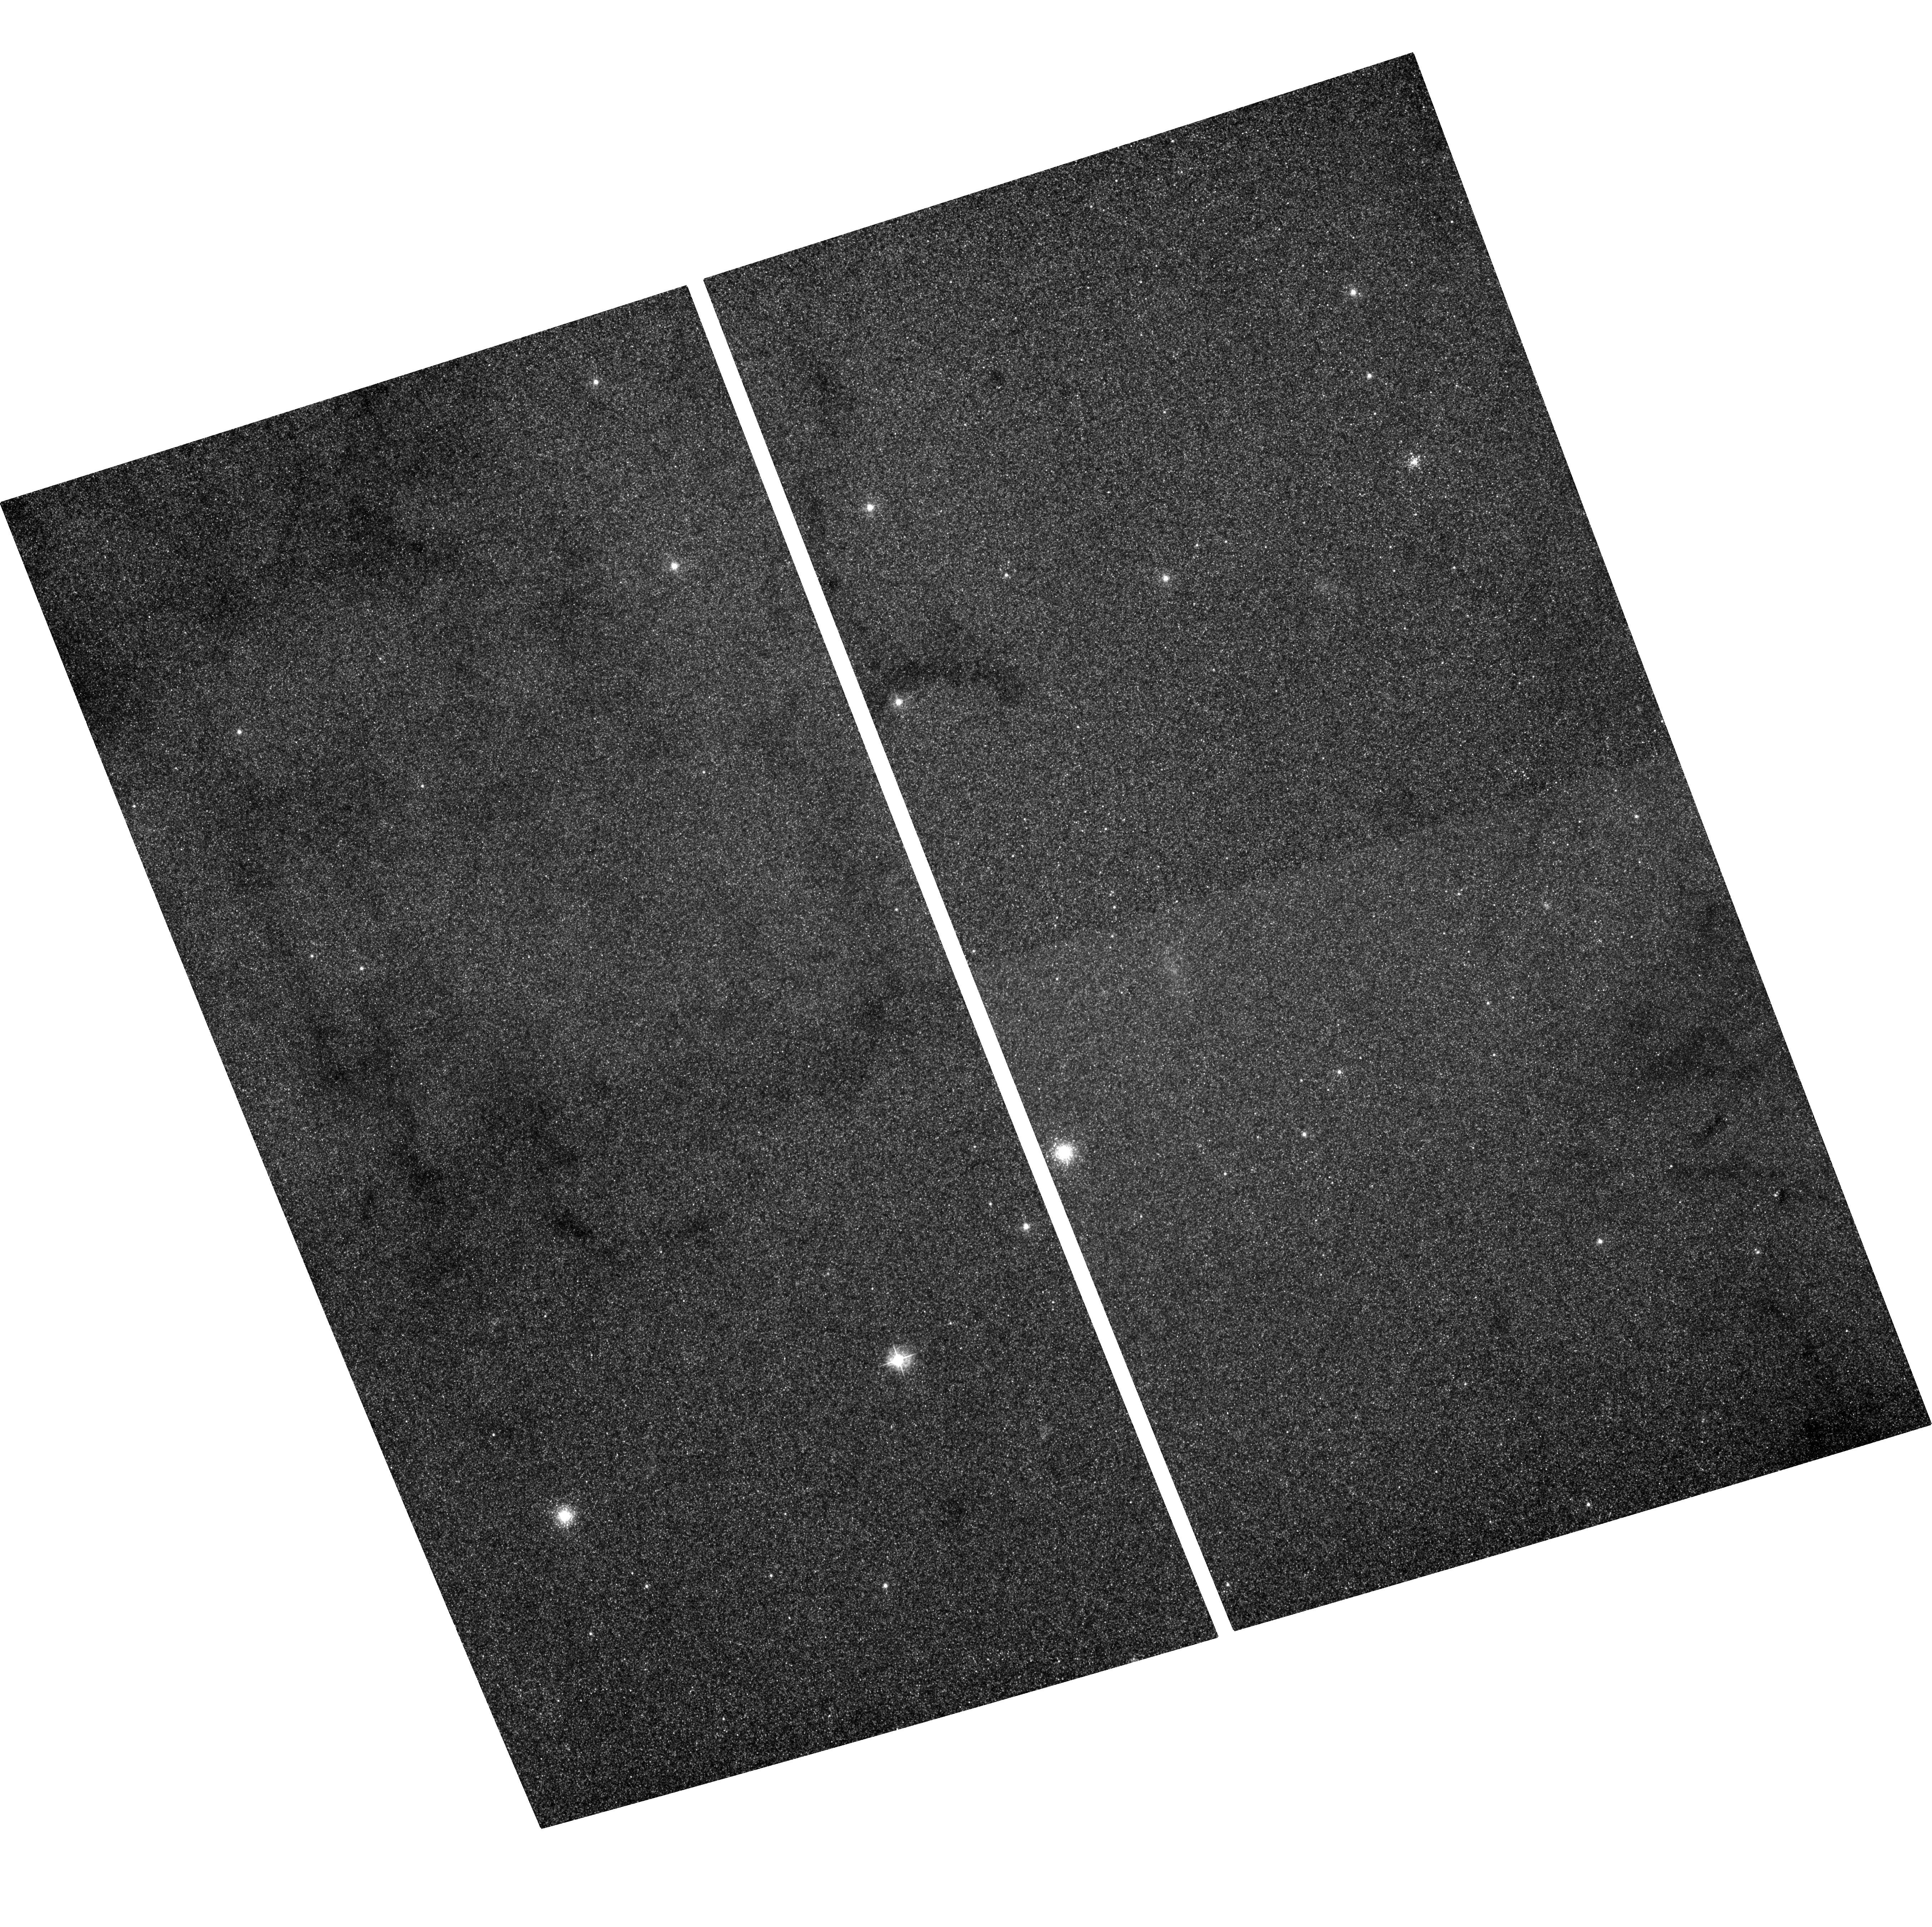
Target: M31-BH. Instrument: ACS/WFC. Filter: F435W. Exposure: 1.2 h. Observation ID: hst_11338_15_acs_wfc_f435w_ja5p15

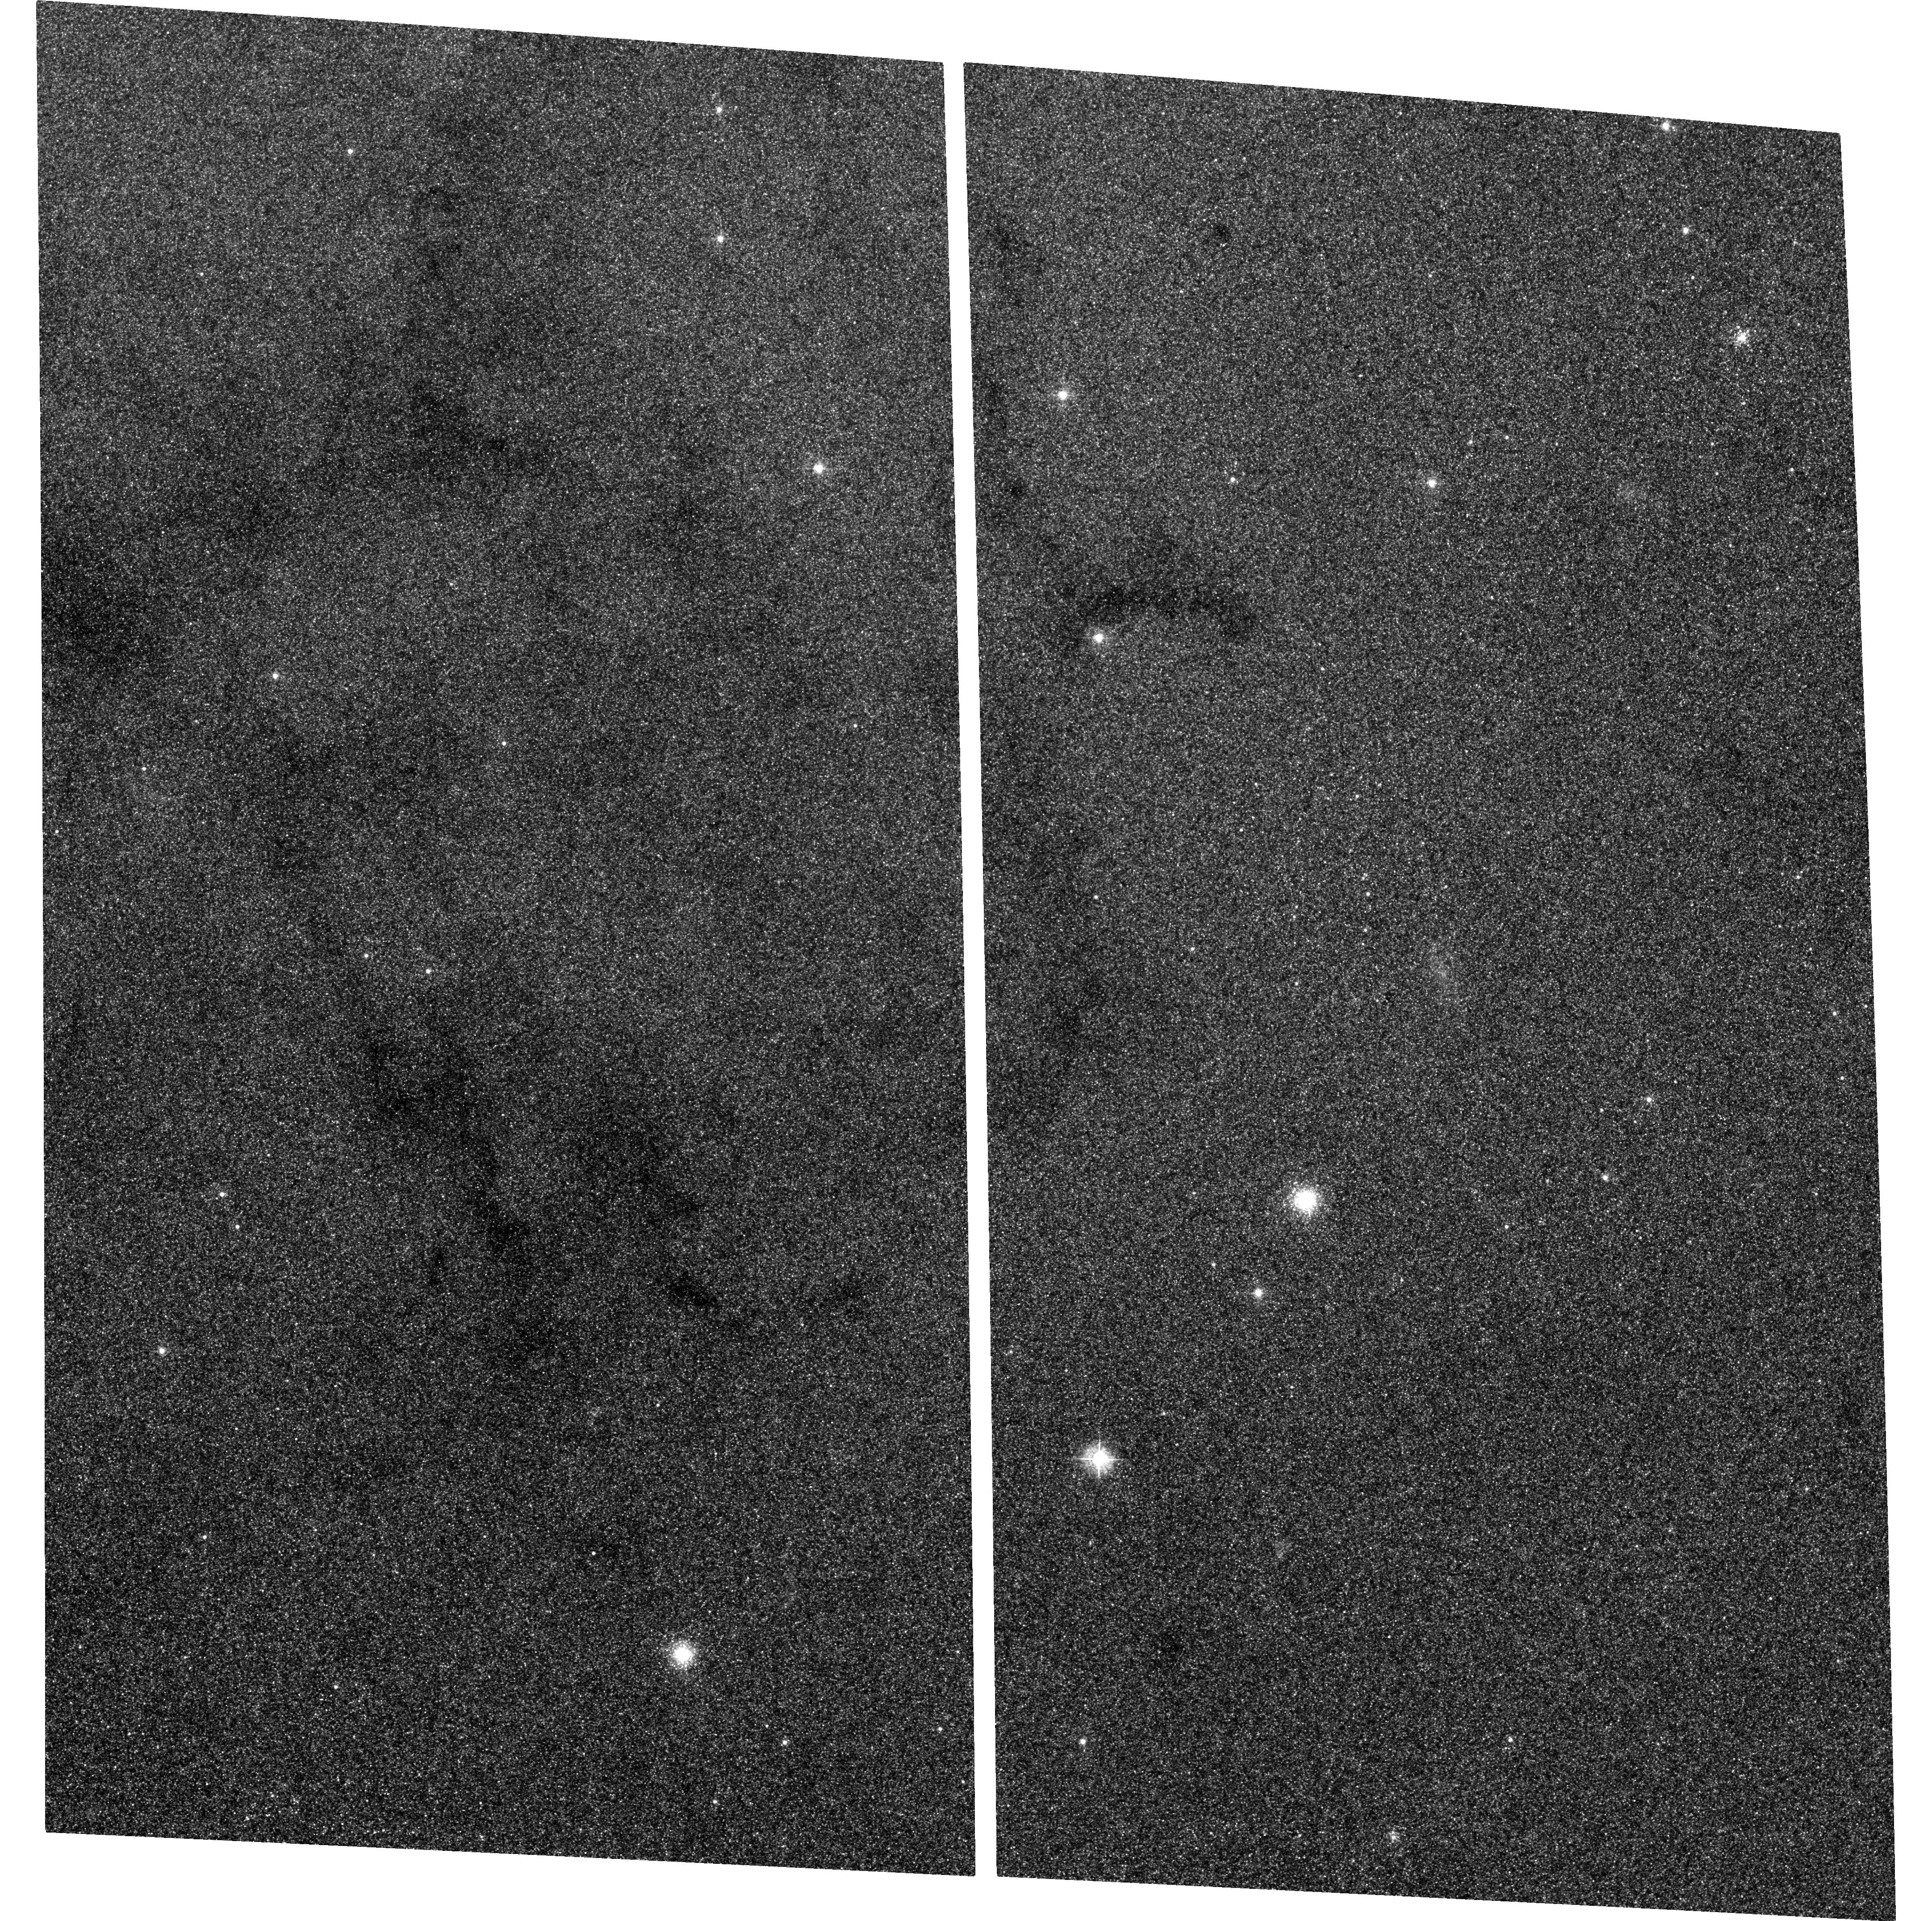
Target: M31-BH. Instrument: ACS/WFC. Filter: F435W. Exposure: 1.2 h. Observation ID: hst_11338_16_acs_wfc_f435w_ja5p16

Continued M31 Monitoring for Black Hole X-ray Nova (PI: Garcia, Michael R.)

During A01-7 we found >16 Black Hole X-ray Novae (BHXN) in M31 using Chandra, and with HST followup have estimated orbital periods for 6 of these. Observations are underway with HST to attempt to estimate additional periods. We propose to continue this program, concentrating our scarce HST resources on a single transient which exceeds the NS Eddington limit. Only uninterrupted monitoring can yield the duty cycles and long-term lightcurves of BHXN (and other variables) in M31. Our GO+GTO programs have accumulated 300ks (ACIS) near the M31 bulge, and total ACIS exposure on M31 is now 620ks. Our monitoring program alone can amass 500ks on the bulge if continued through AO12, and combined with other programs will reach >1Msec ACIS exposure on the bulge.